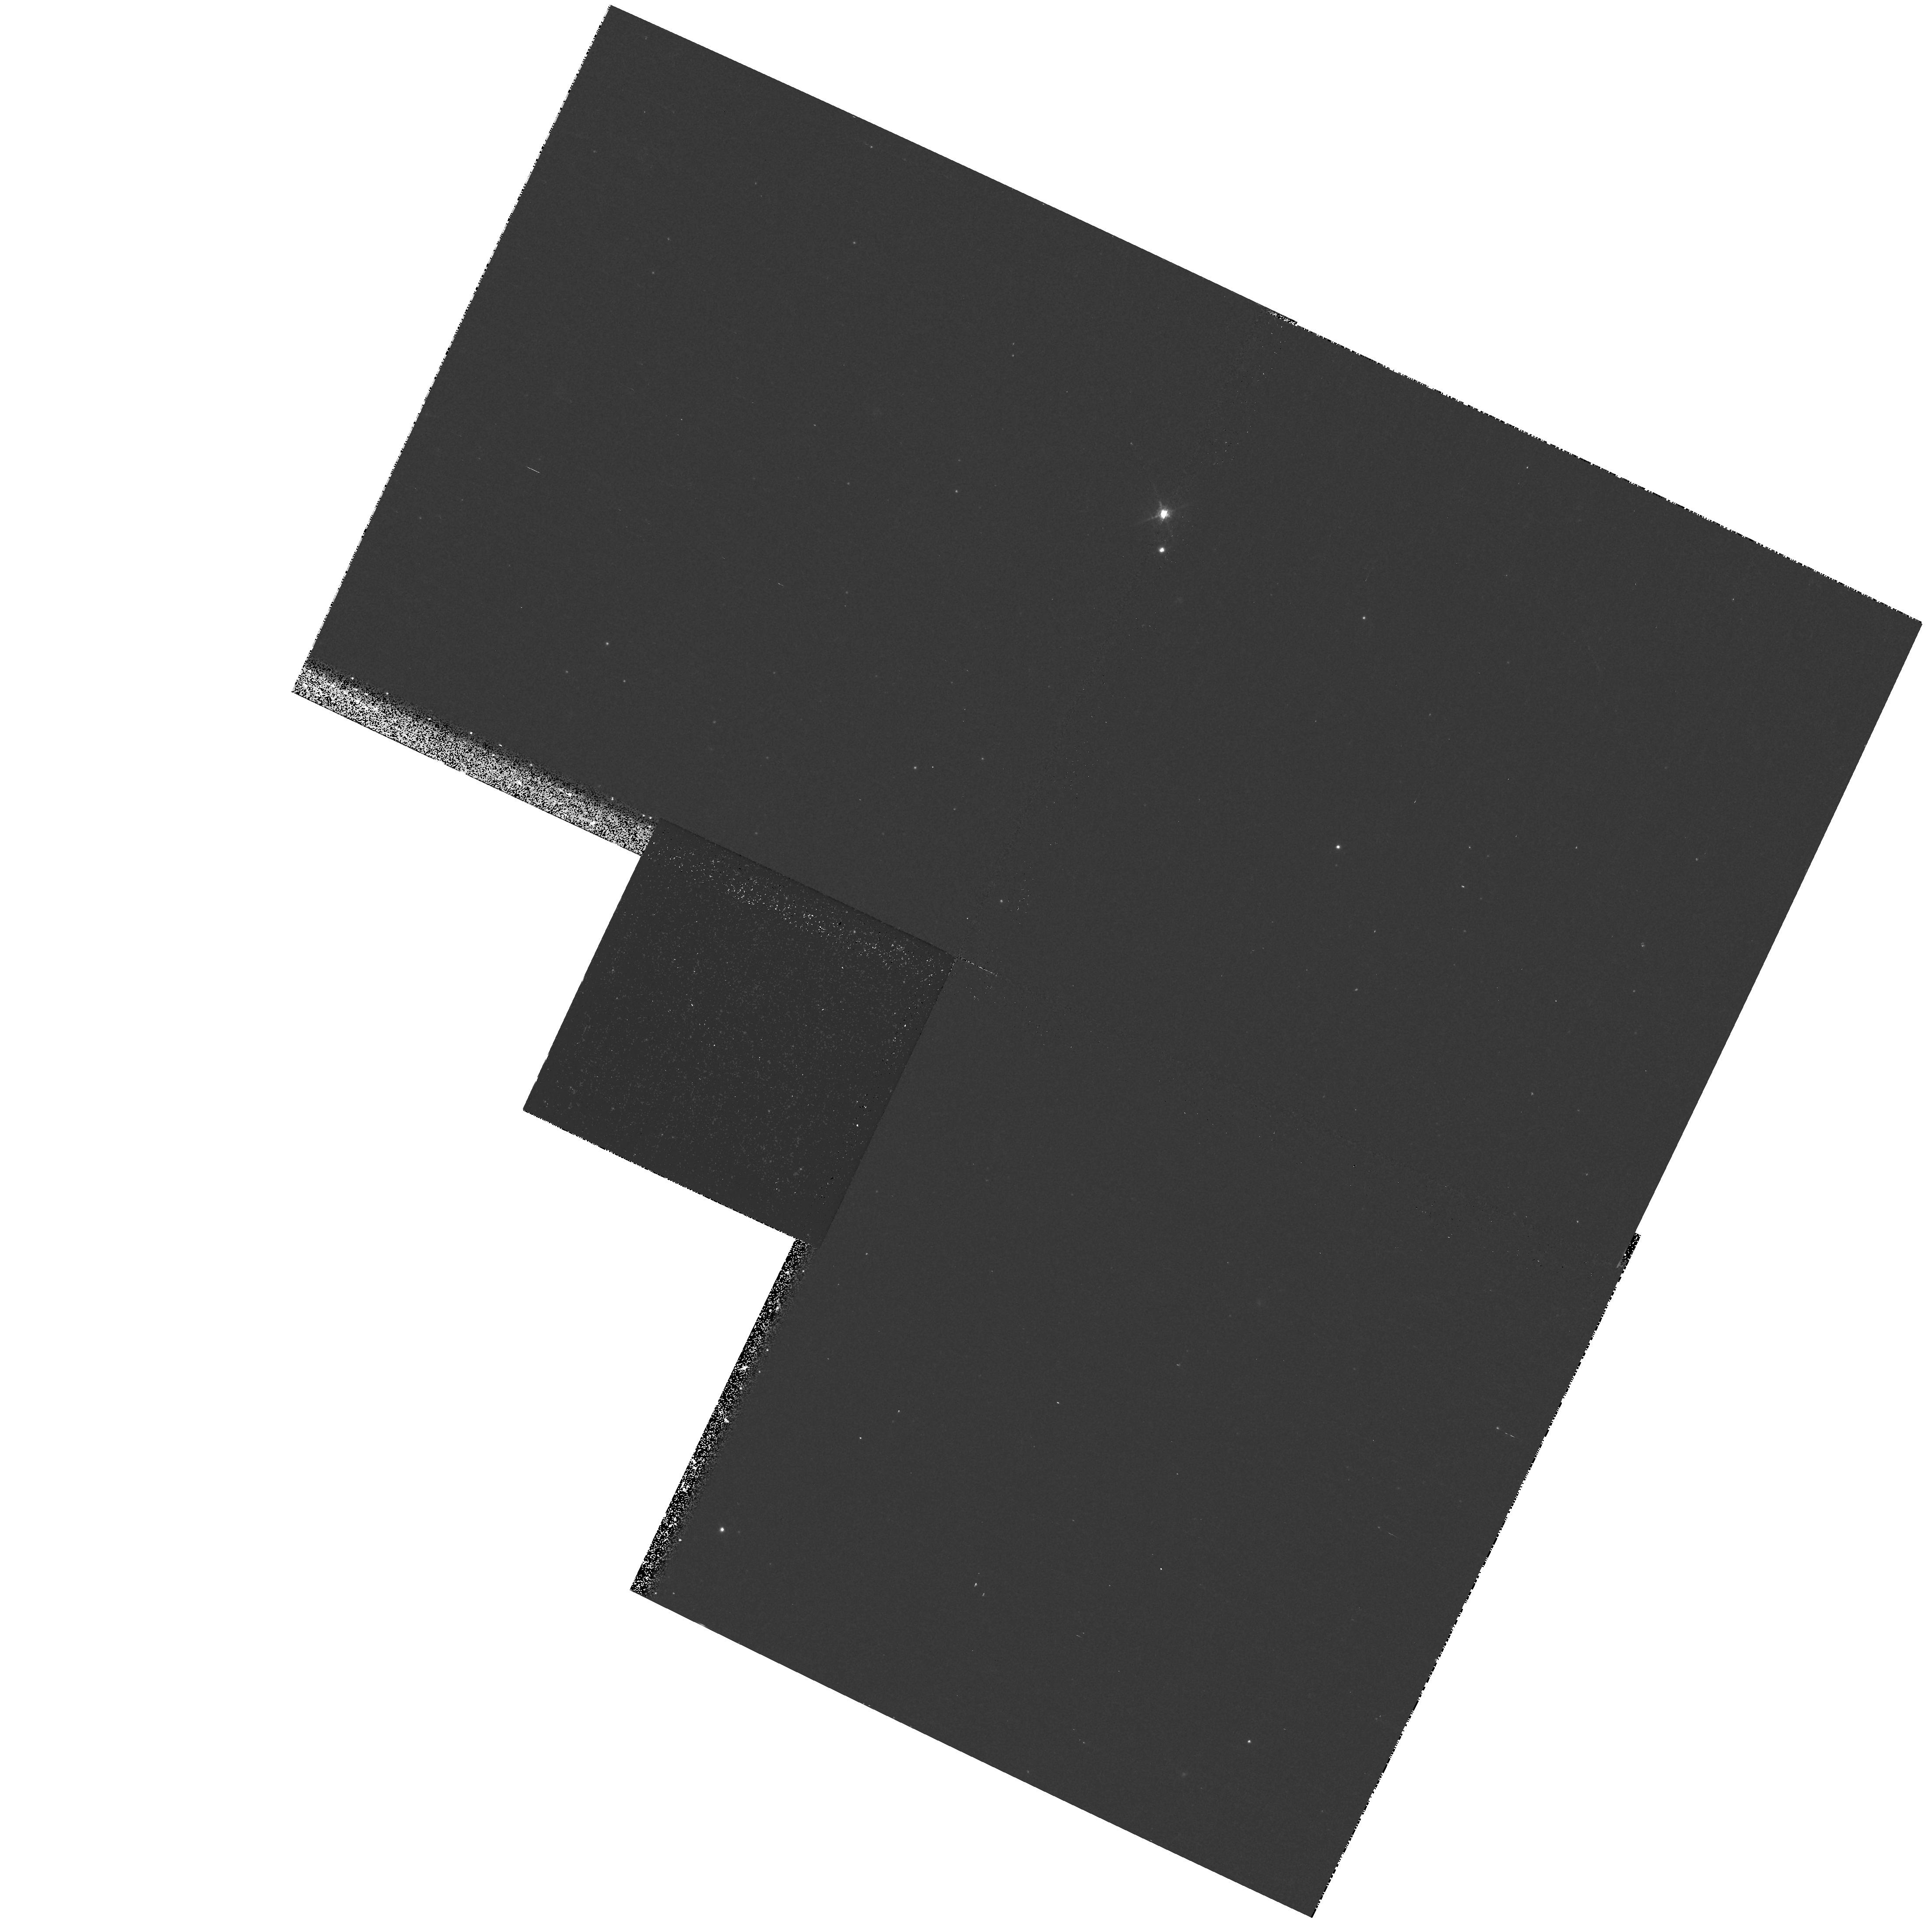
Target: field at RA 11.000°, Dec 41.637°
Instrument: WFPC2/PC
Filter: F656N
Exposure: 17 min
Observation ID: hst_9794_08_wfpc2_pc_f656n_u8mg08

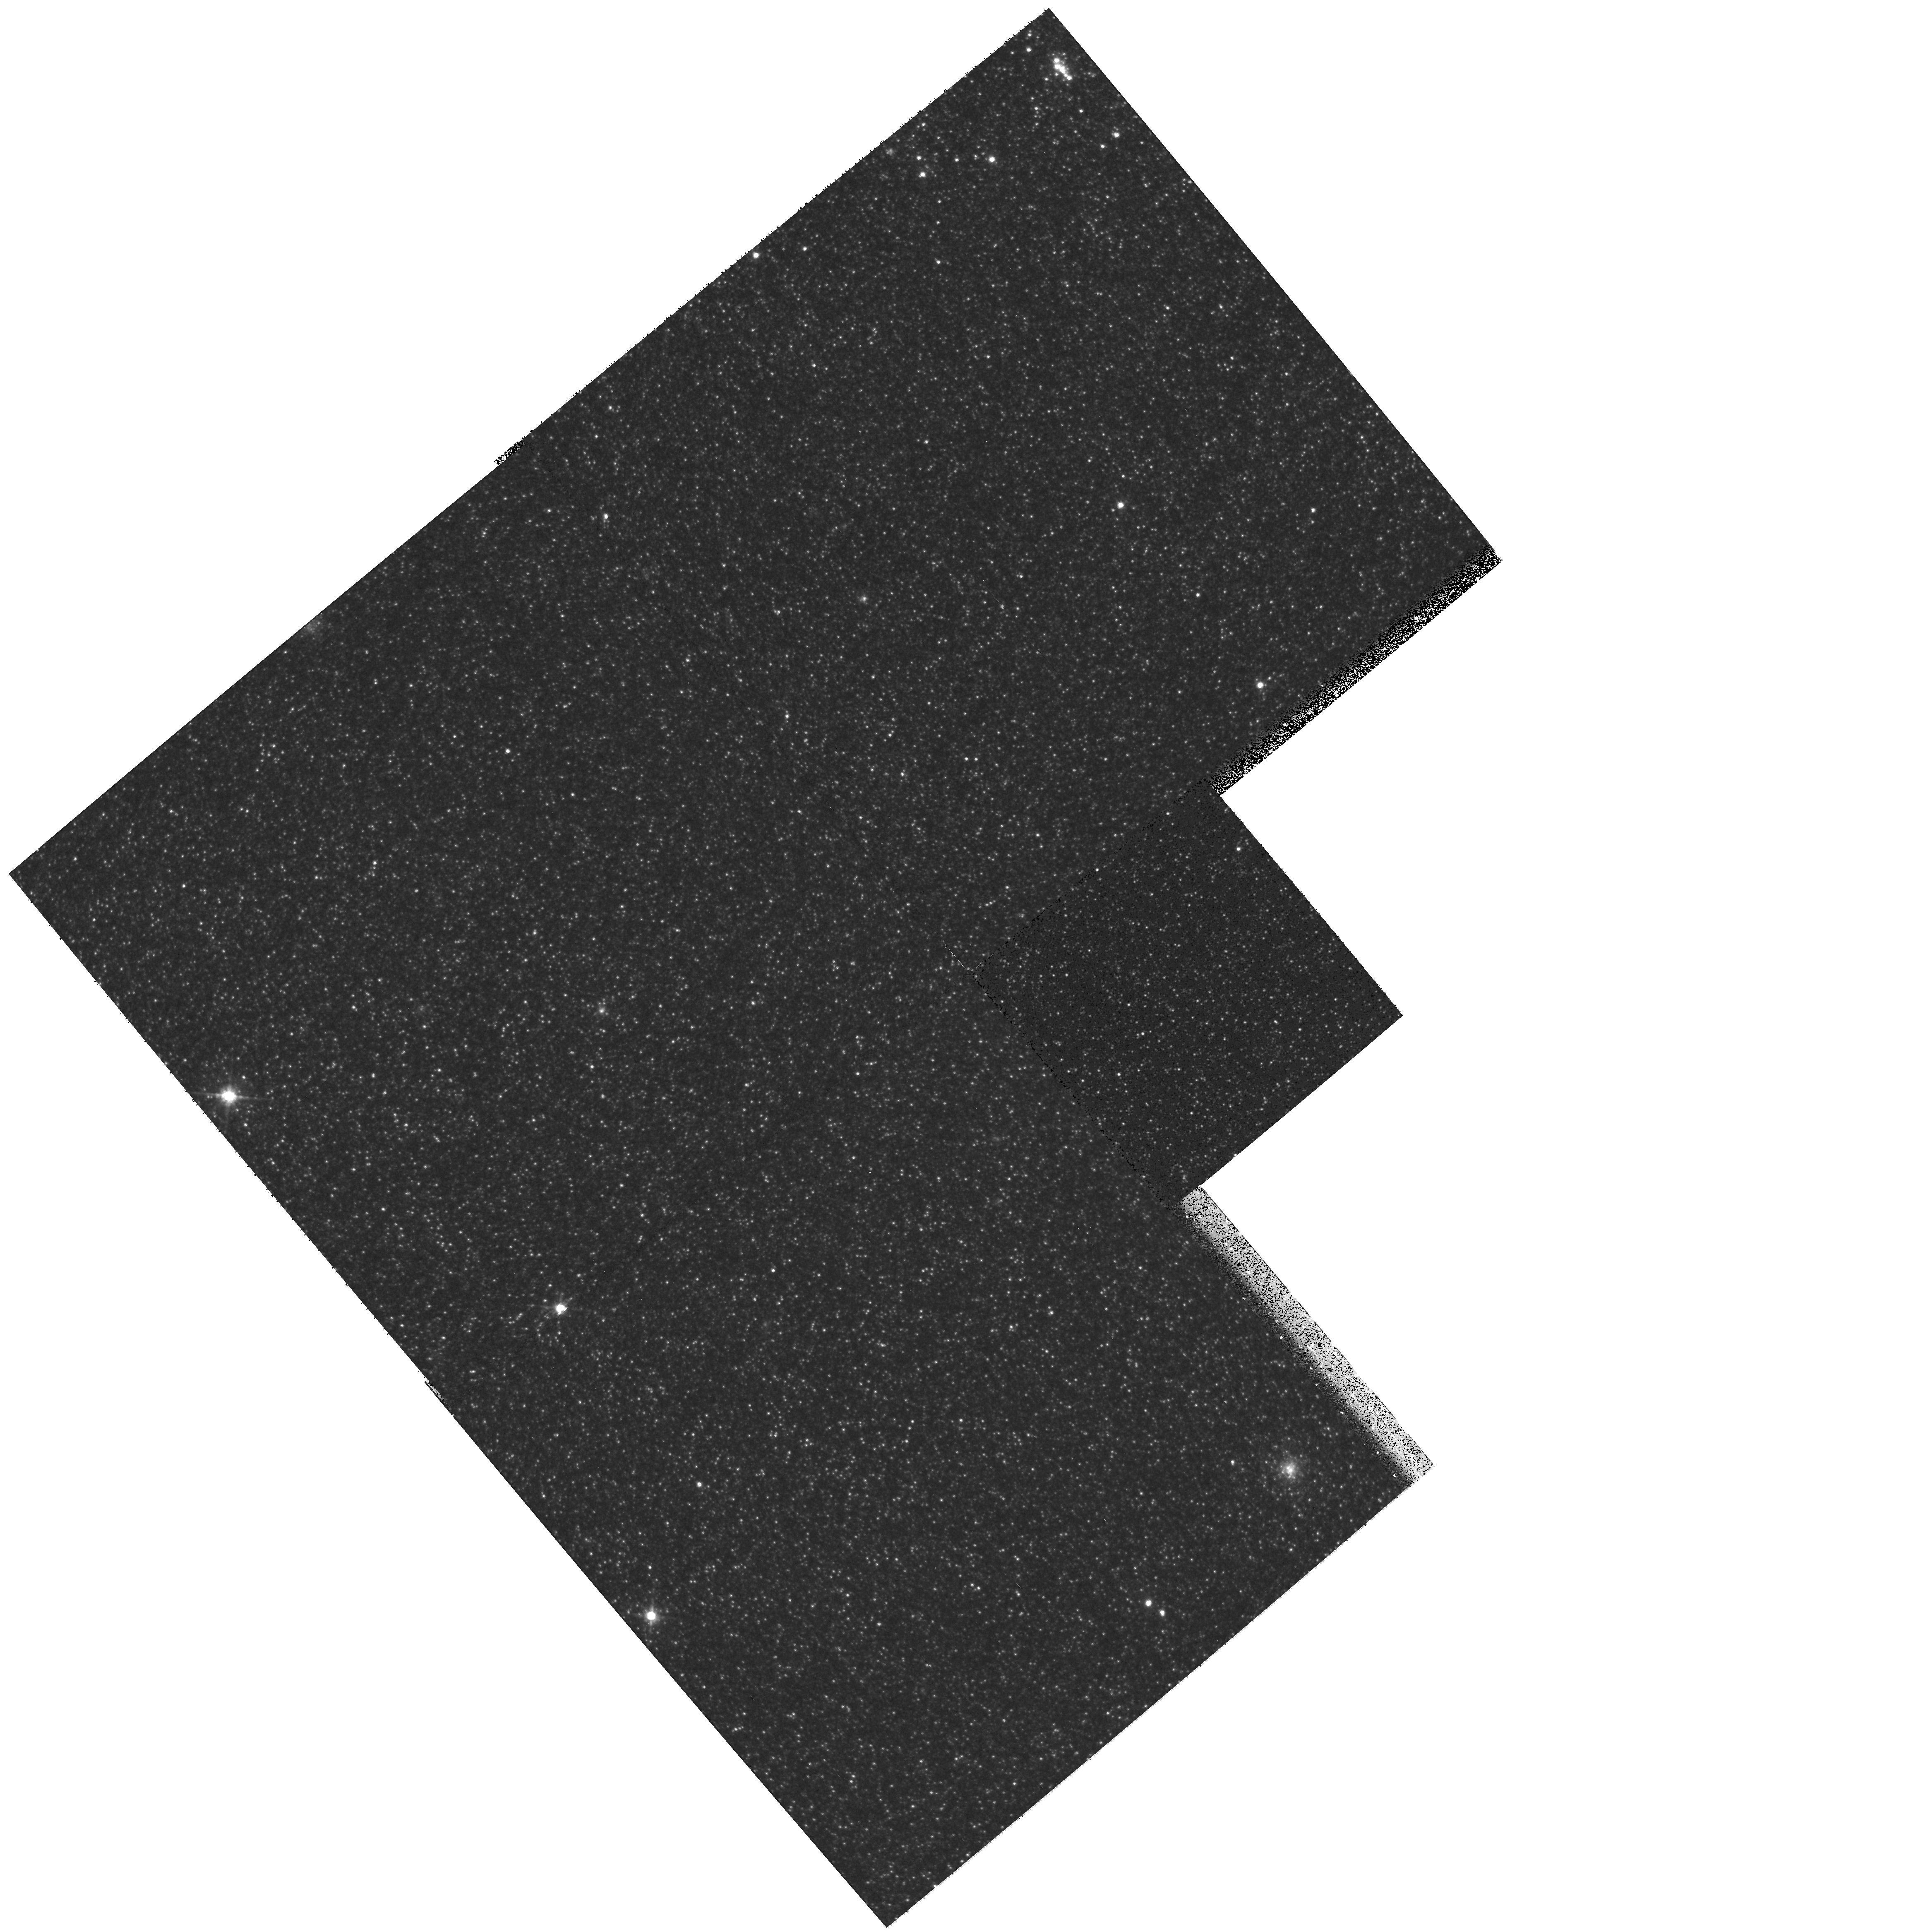
Target: field at RA 10.224°, Dec 40.708°
Instrument: WFPC2/PC
Filter: F814W
Exposure: 10 min
Observation ID: hst_9794_04_wfpc2_pc_f814w_u8mg04

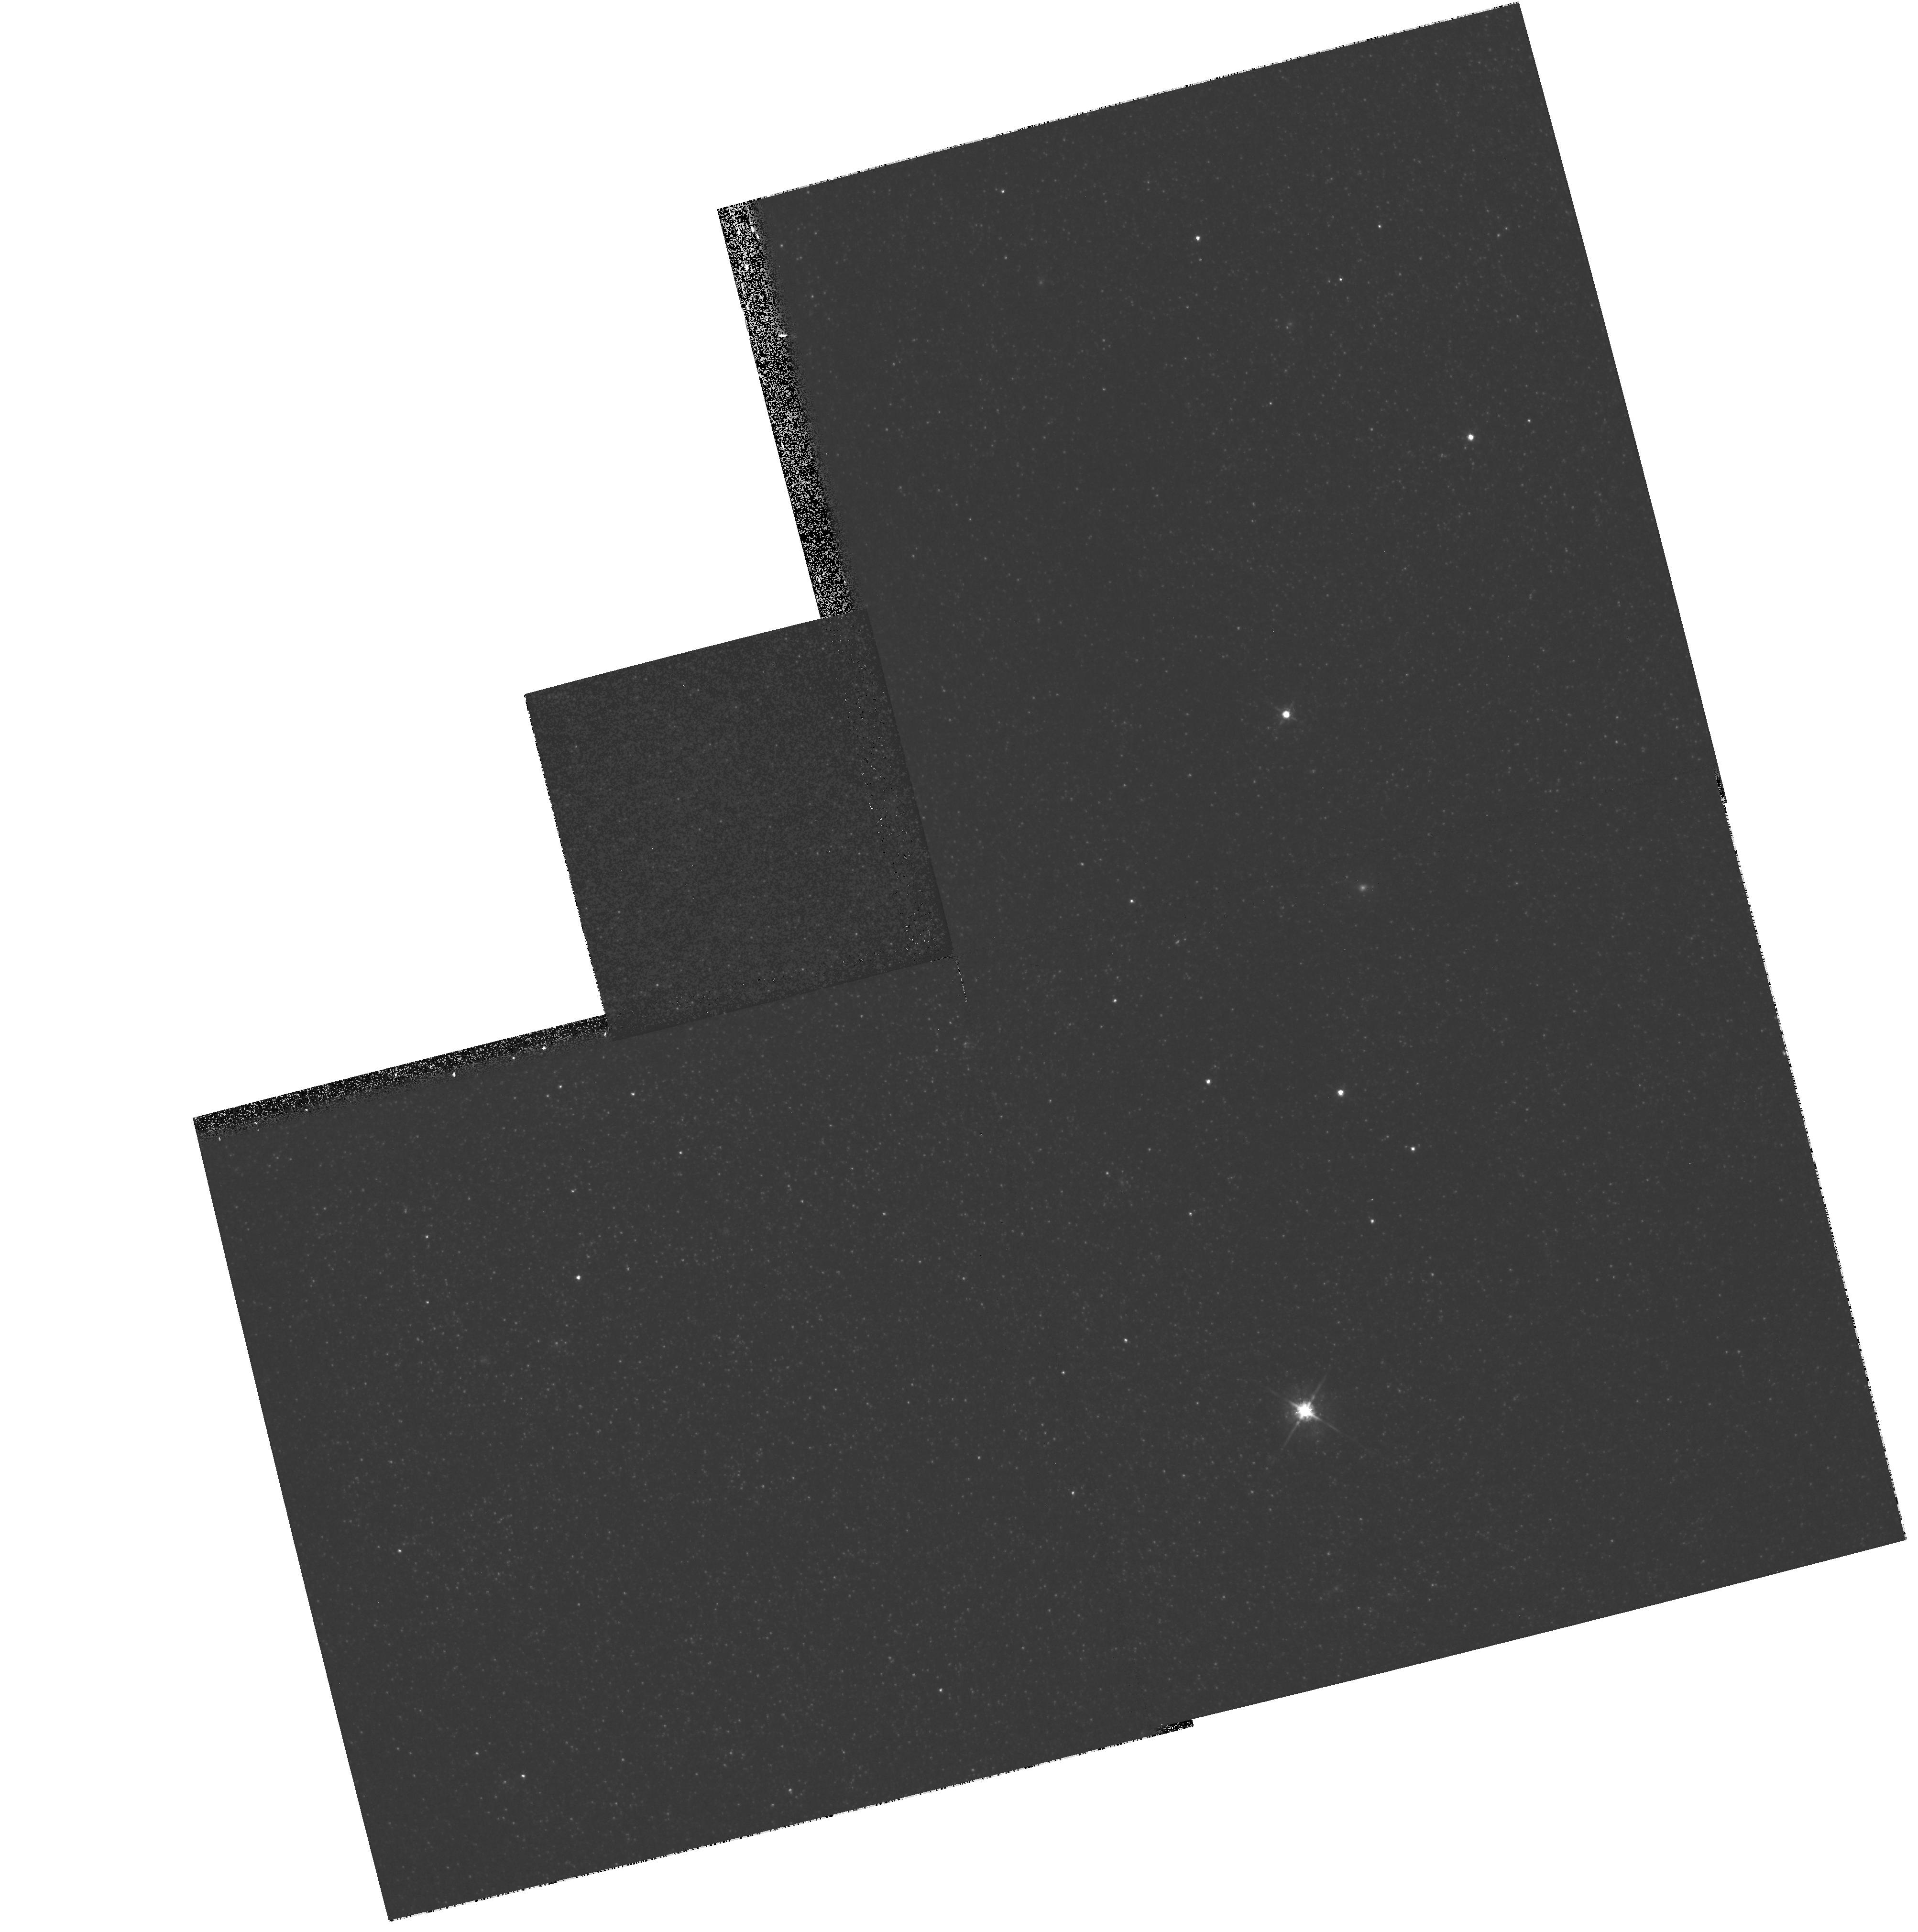
Target: field at RA 10.010°, Dec 40.760°
Instrument: WFPC2/PC
Filter: F675W
Exposure: 10 min
Observation ID: hst_9794_01_wfpc2_pc_f675w_u8mg01

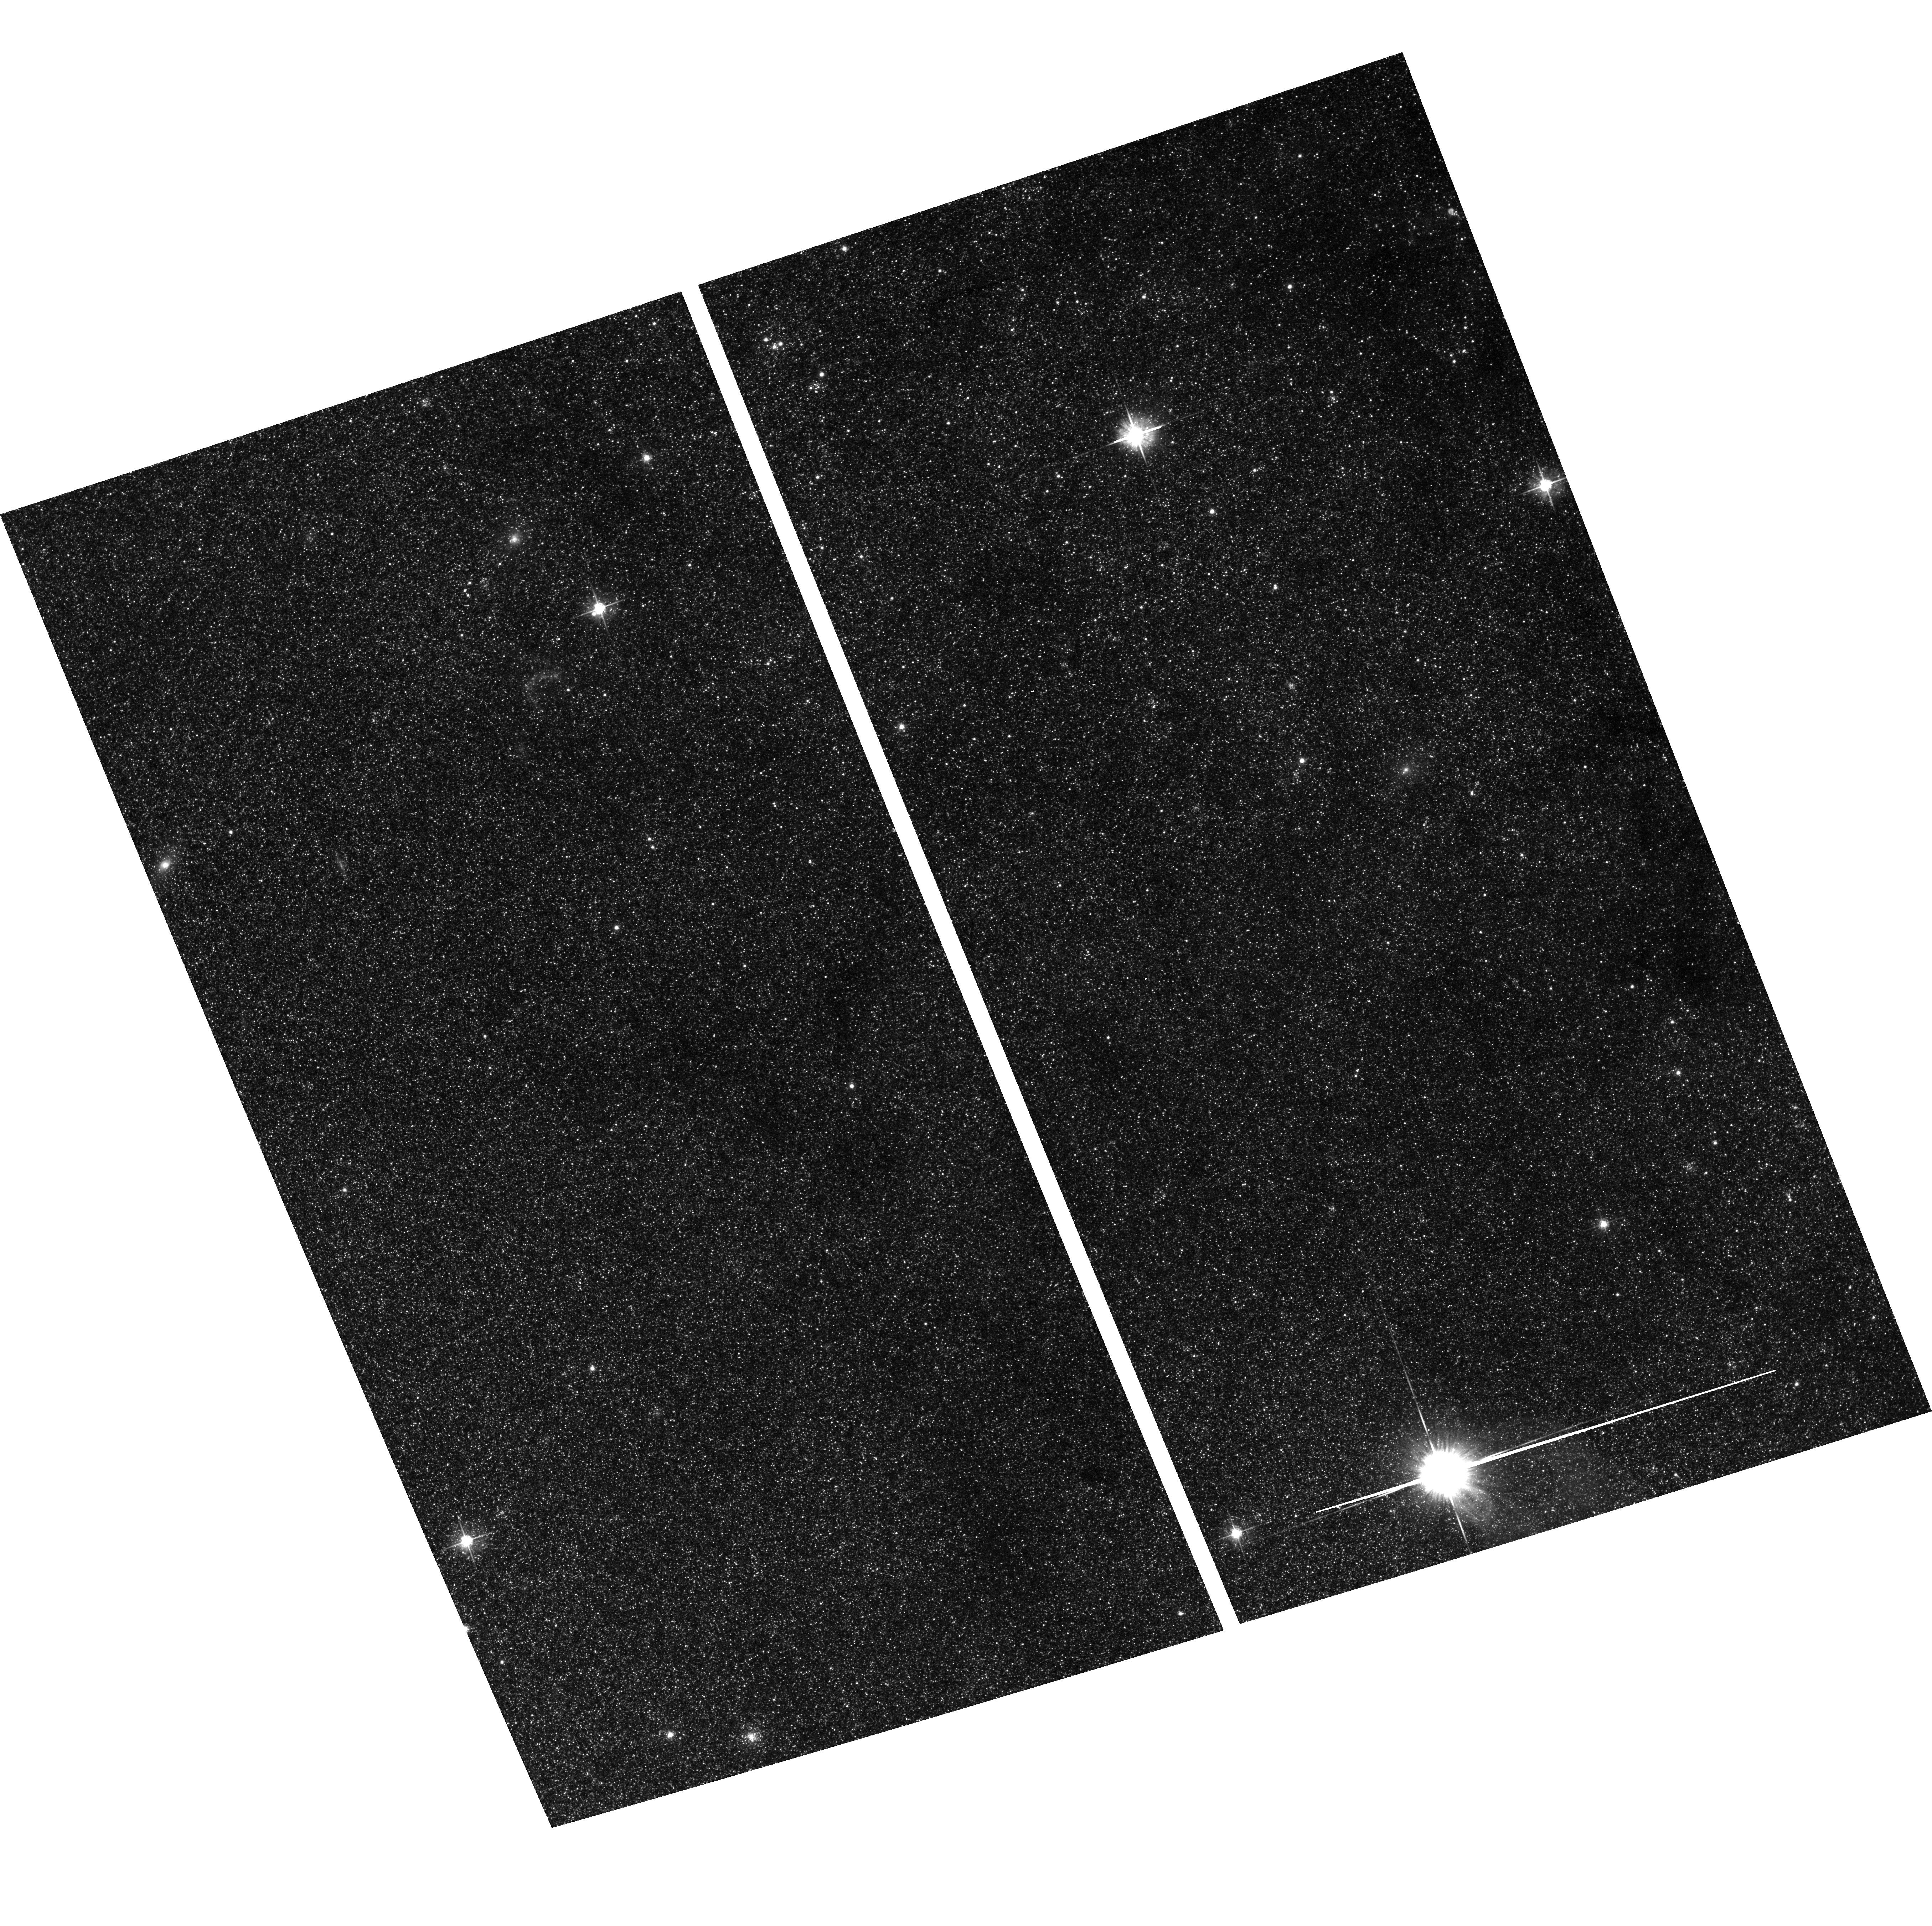
Target: field at RA 10.948°, Dec 41.727°
Instrument: ACS/WFC
Filter: F625W
Exposure: 15 min
Observation ID: hst_9794_08_acs_wfc_f625w_j8mg08

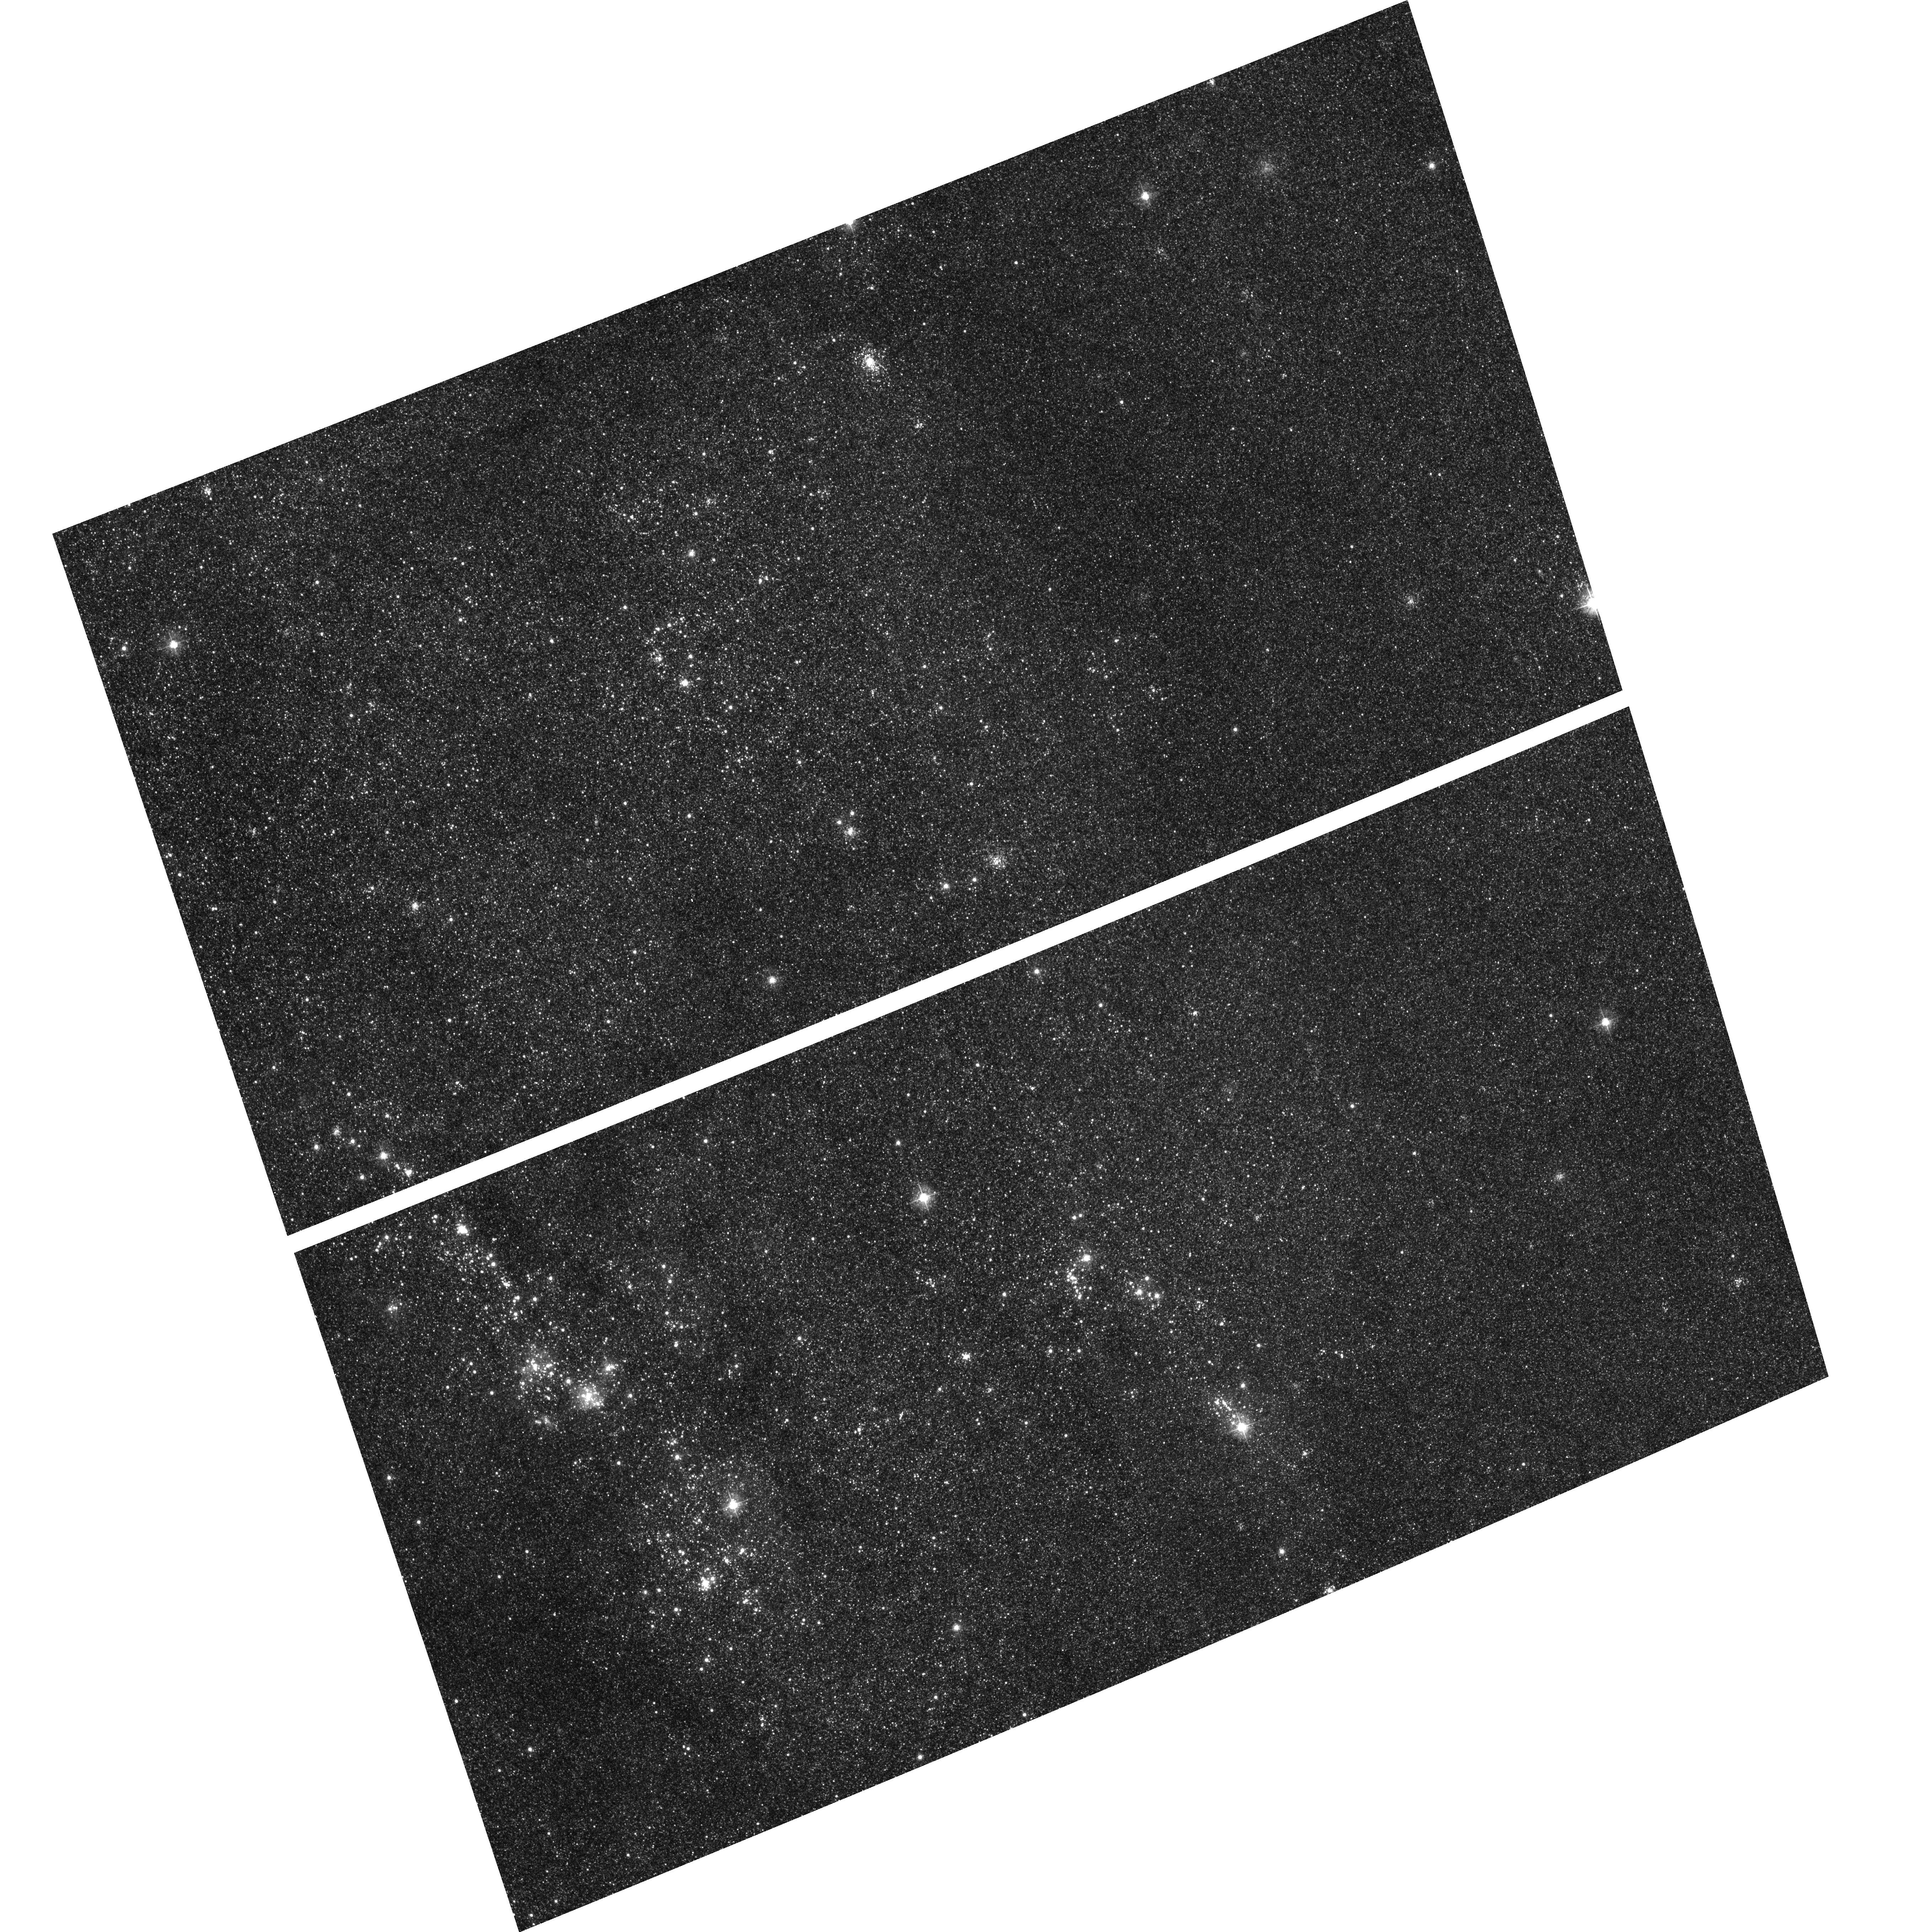
Target: field at RA 11.280°, Dec 41.637°
Instrument: ACS/WFC
Filter: F435W
Exposure: 12 min
Observation ID: hst_9794_07_acs_wfc_f435w_j8mg07

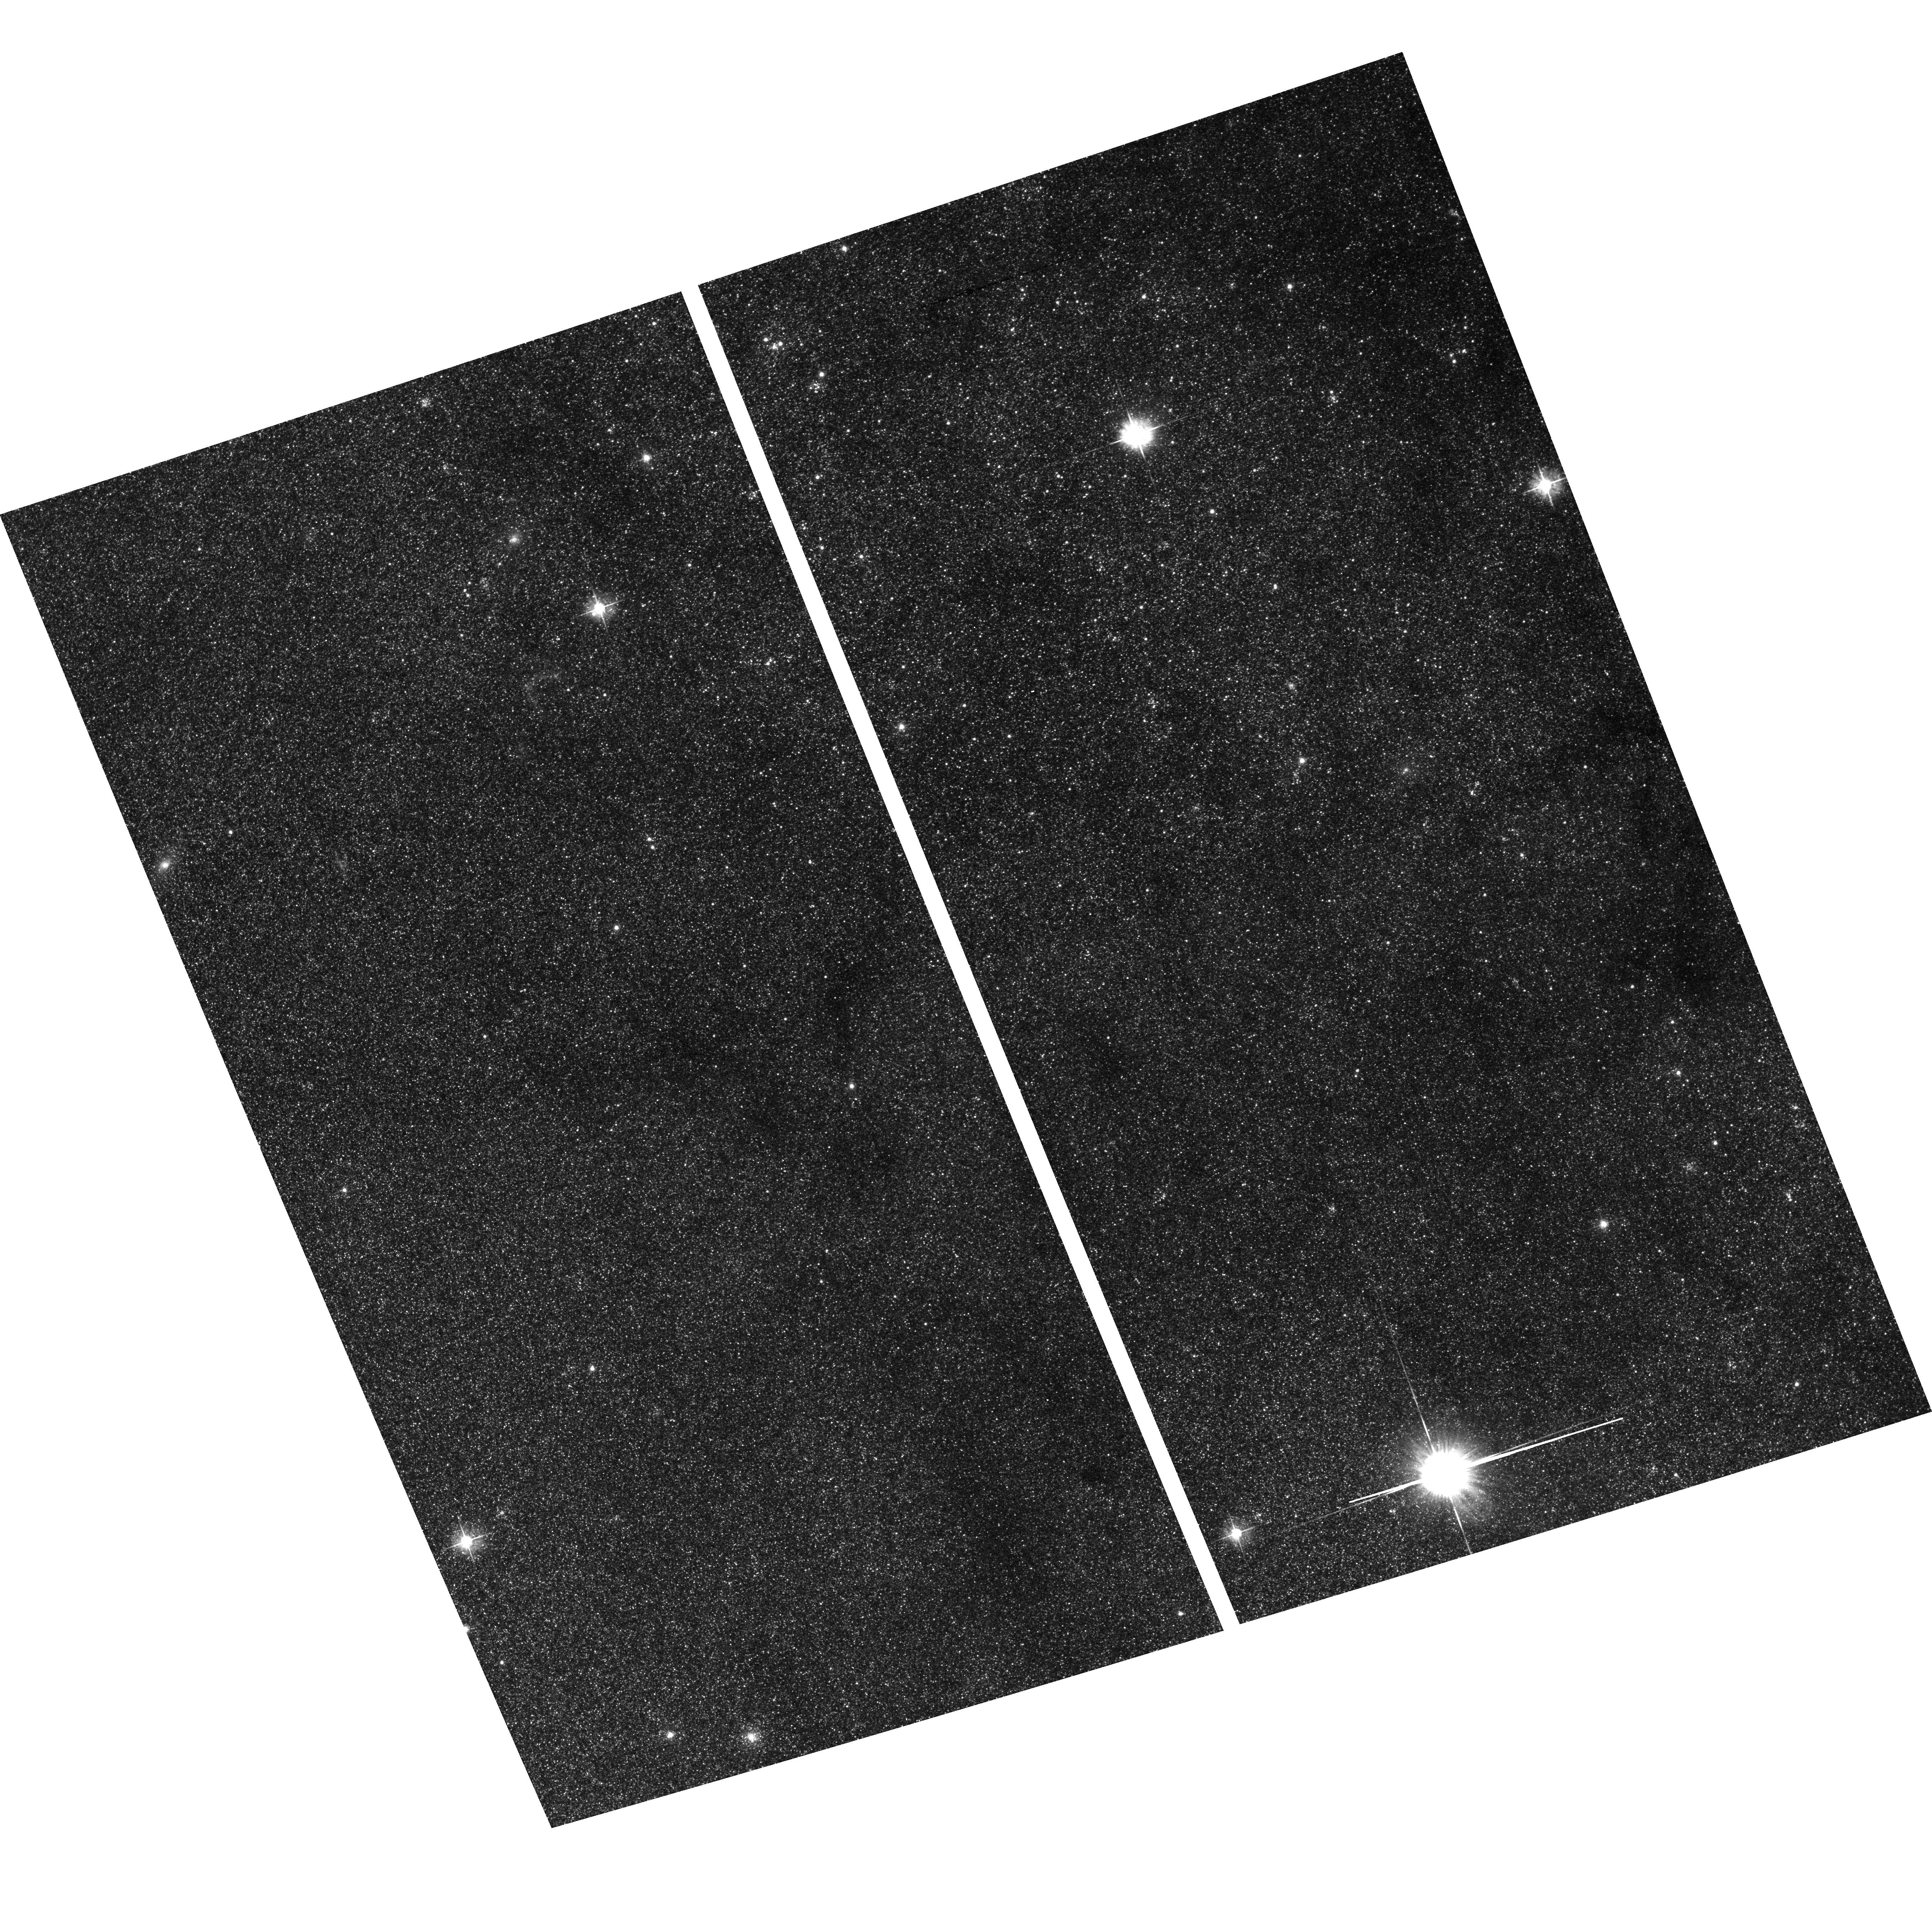
Target: field at RA 10.948°, Dec 41.727°
Instrument: ACS/WFC
Filter: F555W
Exposure: 14 min
Observation ID: hst_9794_08_acs_wfc_f555w_j8mg08

The Physical Parameters and Stellar Winds of Hot, Massive Stars at High Metallicity: O-stars in the Andromeda Galaxy (PI: Massey, Philip Louis)

Stellar winds are a ubiquitous phenomenon among high luminosity hot stars, and the resulting mass-loss has a significant effect on their evolution, as a very massive star might lose half its mass during its main-sequence life. There has been significant progress in understanding the physics of radiatively-driven winds, and simple theoretical parameterizations of mass-loss with stellar properties, such as luminosity, effective temperature, and surface gravity, have been developed. These provide good agreement with the observed mass-loss rates for Galactic stars. Scaling these mass-loss rates to other environments, where the metallicity Z is different than solar, requires a power-law in Z, but various studies have found values for this exponent ranging from 0.5 to 1.0. Here we are hampered by the scant range in metallicities covered by the observational database, which extends only from one-third solar (SMC) to solar (Milky Way). We are proposing to extend this work to a sample of four O8-O8.5If stars in the Andromeda Galaxy (M31), where the metallicity measured from HII regions is about twice solar. Significant ground-based and HST time has gone into setting the stage for this, but it is only in the last few years that good throughput in the FUV (thanks to STIS/MAMA) and large aperture optical telescopes have permitted the gathering of data of the quality needed for a quantitative spectroscopic analysis similar to what we can do for low-metallicity Magellanic Cloud stars. We have obtained most of the optical spectra we need with the newly reburbished 6.5-m MMT and are now requesting the FUV spectra that only HST/STIS can provide. The resulting analysis will not only yield mass-loss rates but also the physical parameters (Teff, log g, luminosity, radius, mass, and metallicity), which can then be compared to their lower-metallicity counterparts. Parallel imaging with WFPC2 and ACS will provide data useful to ourselves and others for the study of the resolved stellar population of the Local Group galaxy most like our own.